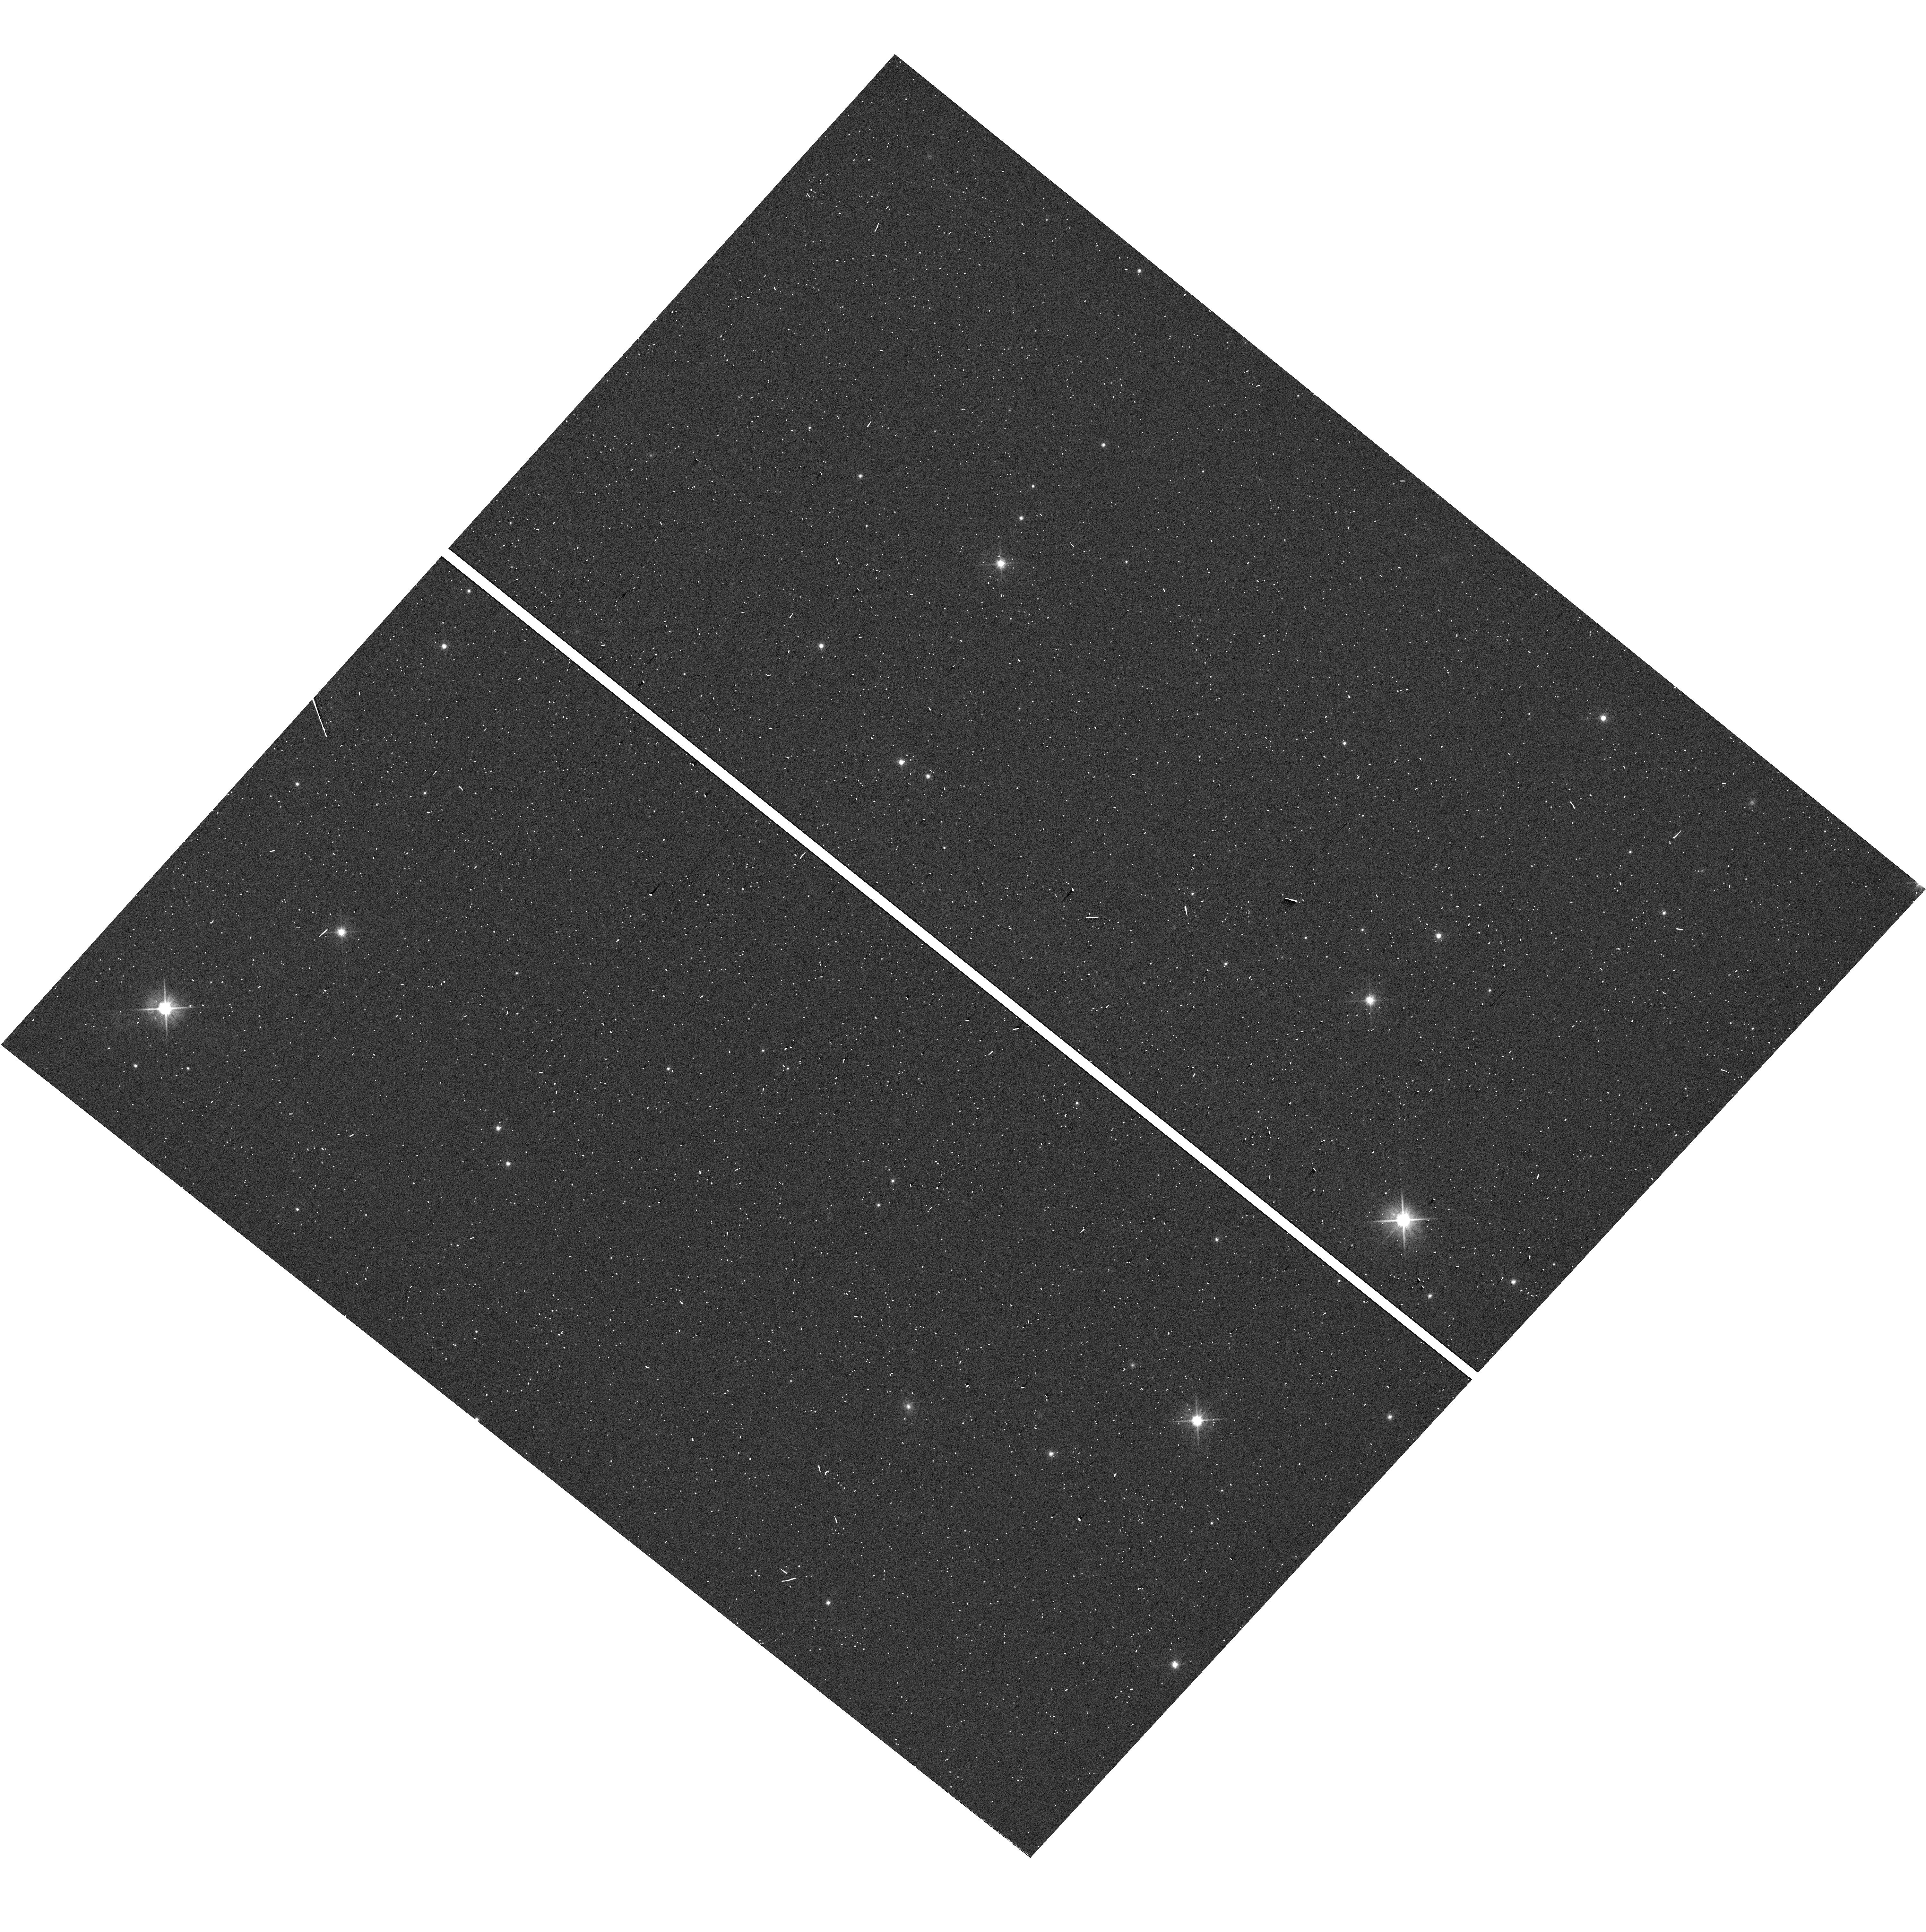
Target: 2MASS-J13550323-8258375. Instrument: WFC3/UVIS. Filter: F606W. Exposure: 1 min. Observation ID: hst_17993_07_wfc3_uvis_f606w_ifnf07

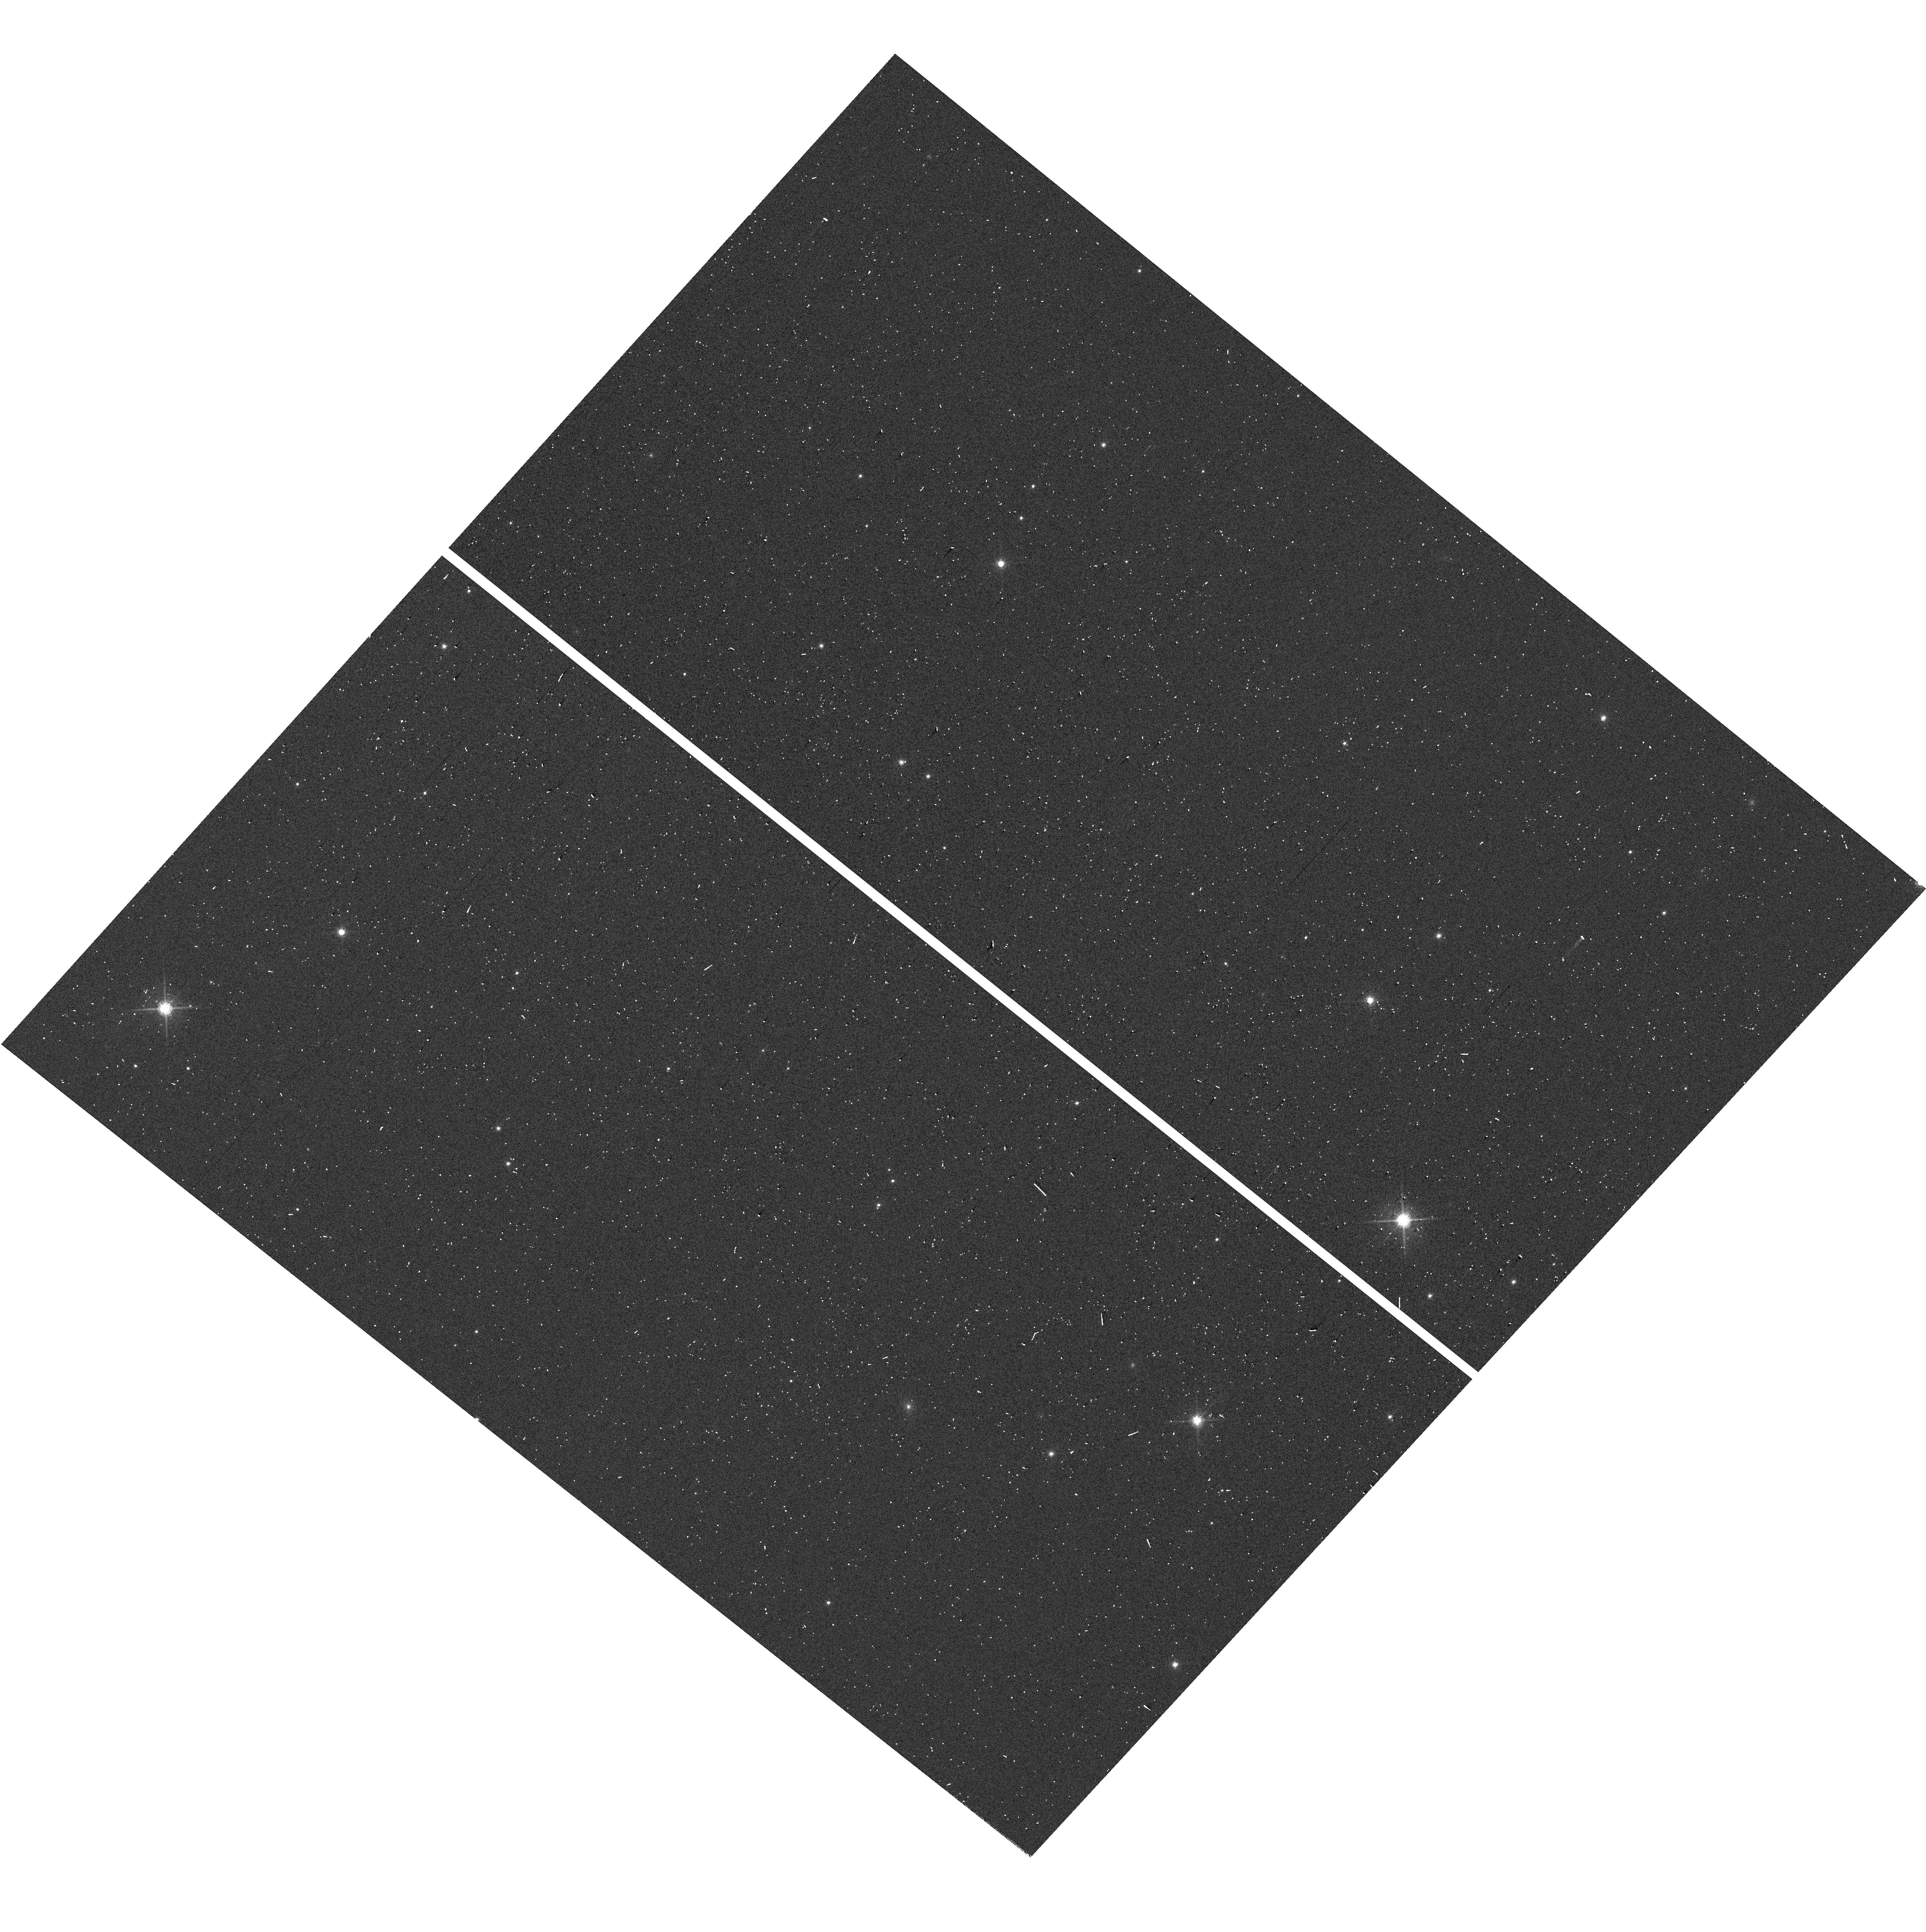
Target: 2MASS-J13550323-8258375. Instrument: WFC3/UVIS. Filter: F775W. Exposure: 1 min. Observation ID: hst_17993_07_wfc3_uvis_f775w_ifnf07

It Takes Two Planets to Tango: Constraining the Orbit of a Planetary-Mass Binary (PI: Theissen, Christopher)

We aim to measure the orbit of the plantary-mass (M < 13 M_Jup) binary WISE J135501.90-825838.9, the second-lowest mass (unresolved) binary currently known. This binary was first identified as a "spectral binary, " a composite object of two unresolved near-infrared spectra which have the features of two ultracool (T < 1300 K) objects combined into one spectrum. A preliminary RV and parallax solution place WISE 1355-8258 within the AB Doardus kinematic association (150-200 Myr). The WISE parallax + proper motion solution also shows a periodic astrometric signal in the residuals, which is likely due to the orbital motion of the binary. However, higher precision astrometry is needed to constrain the orbital parameters, which has an estimated period of P ~ 1116 days. Using HST/WFC3-UVIS we will obtain a precise astrometric solution for the parallax and proper motion, and constrain the orbital solution in the periodic motion of the astrometric residuals using 10 orbits over the next 2 cycles (6+4 orbits). These measurements will provide the first ever direct mass measurement of a planetary-mass binary. This system will be a touchstone benchmark system for models of planet formation and evolution.